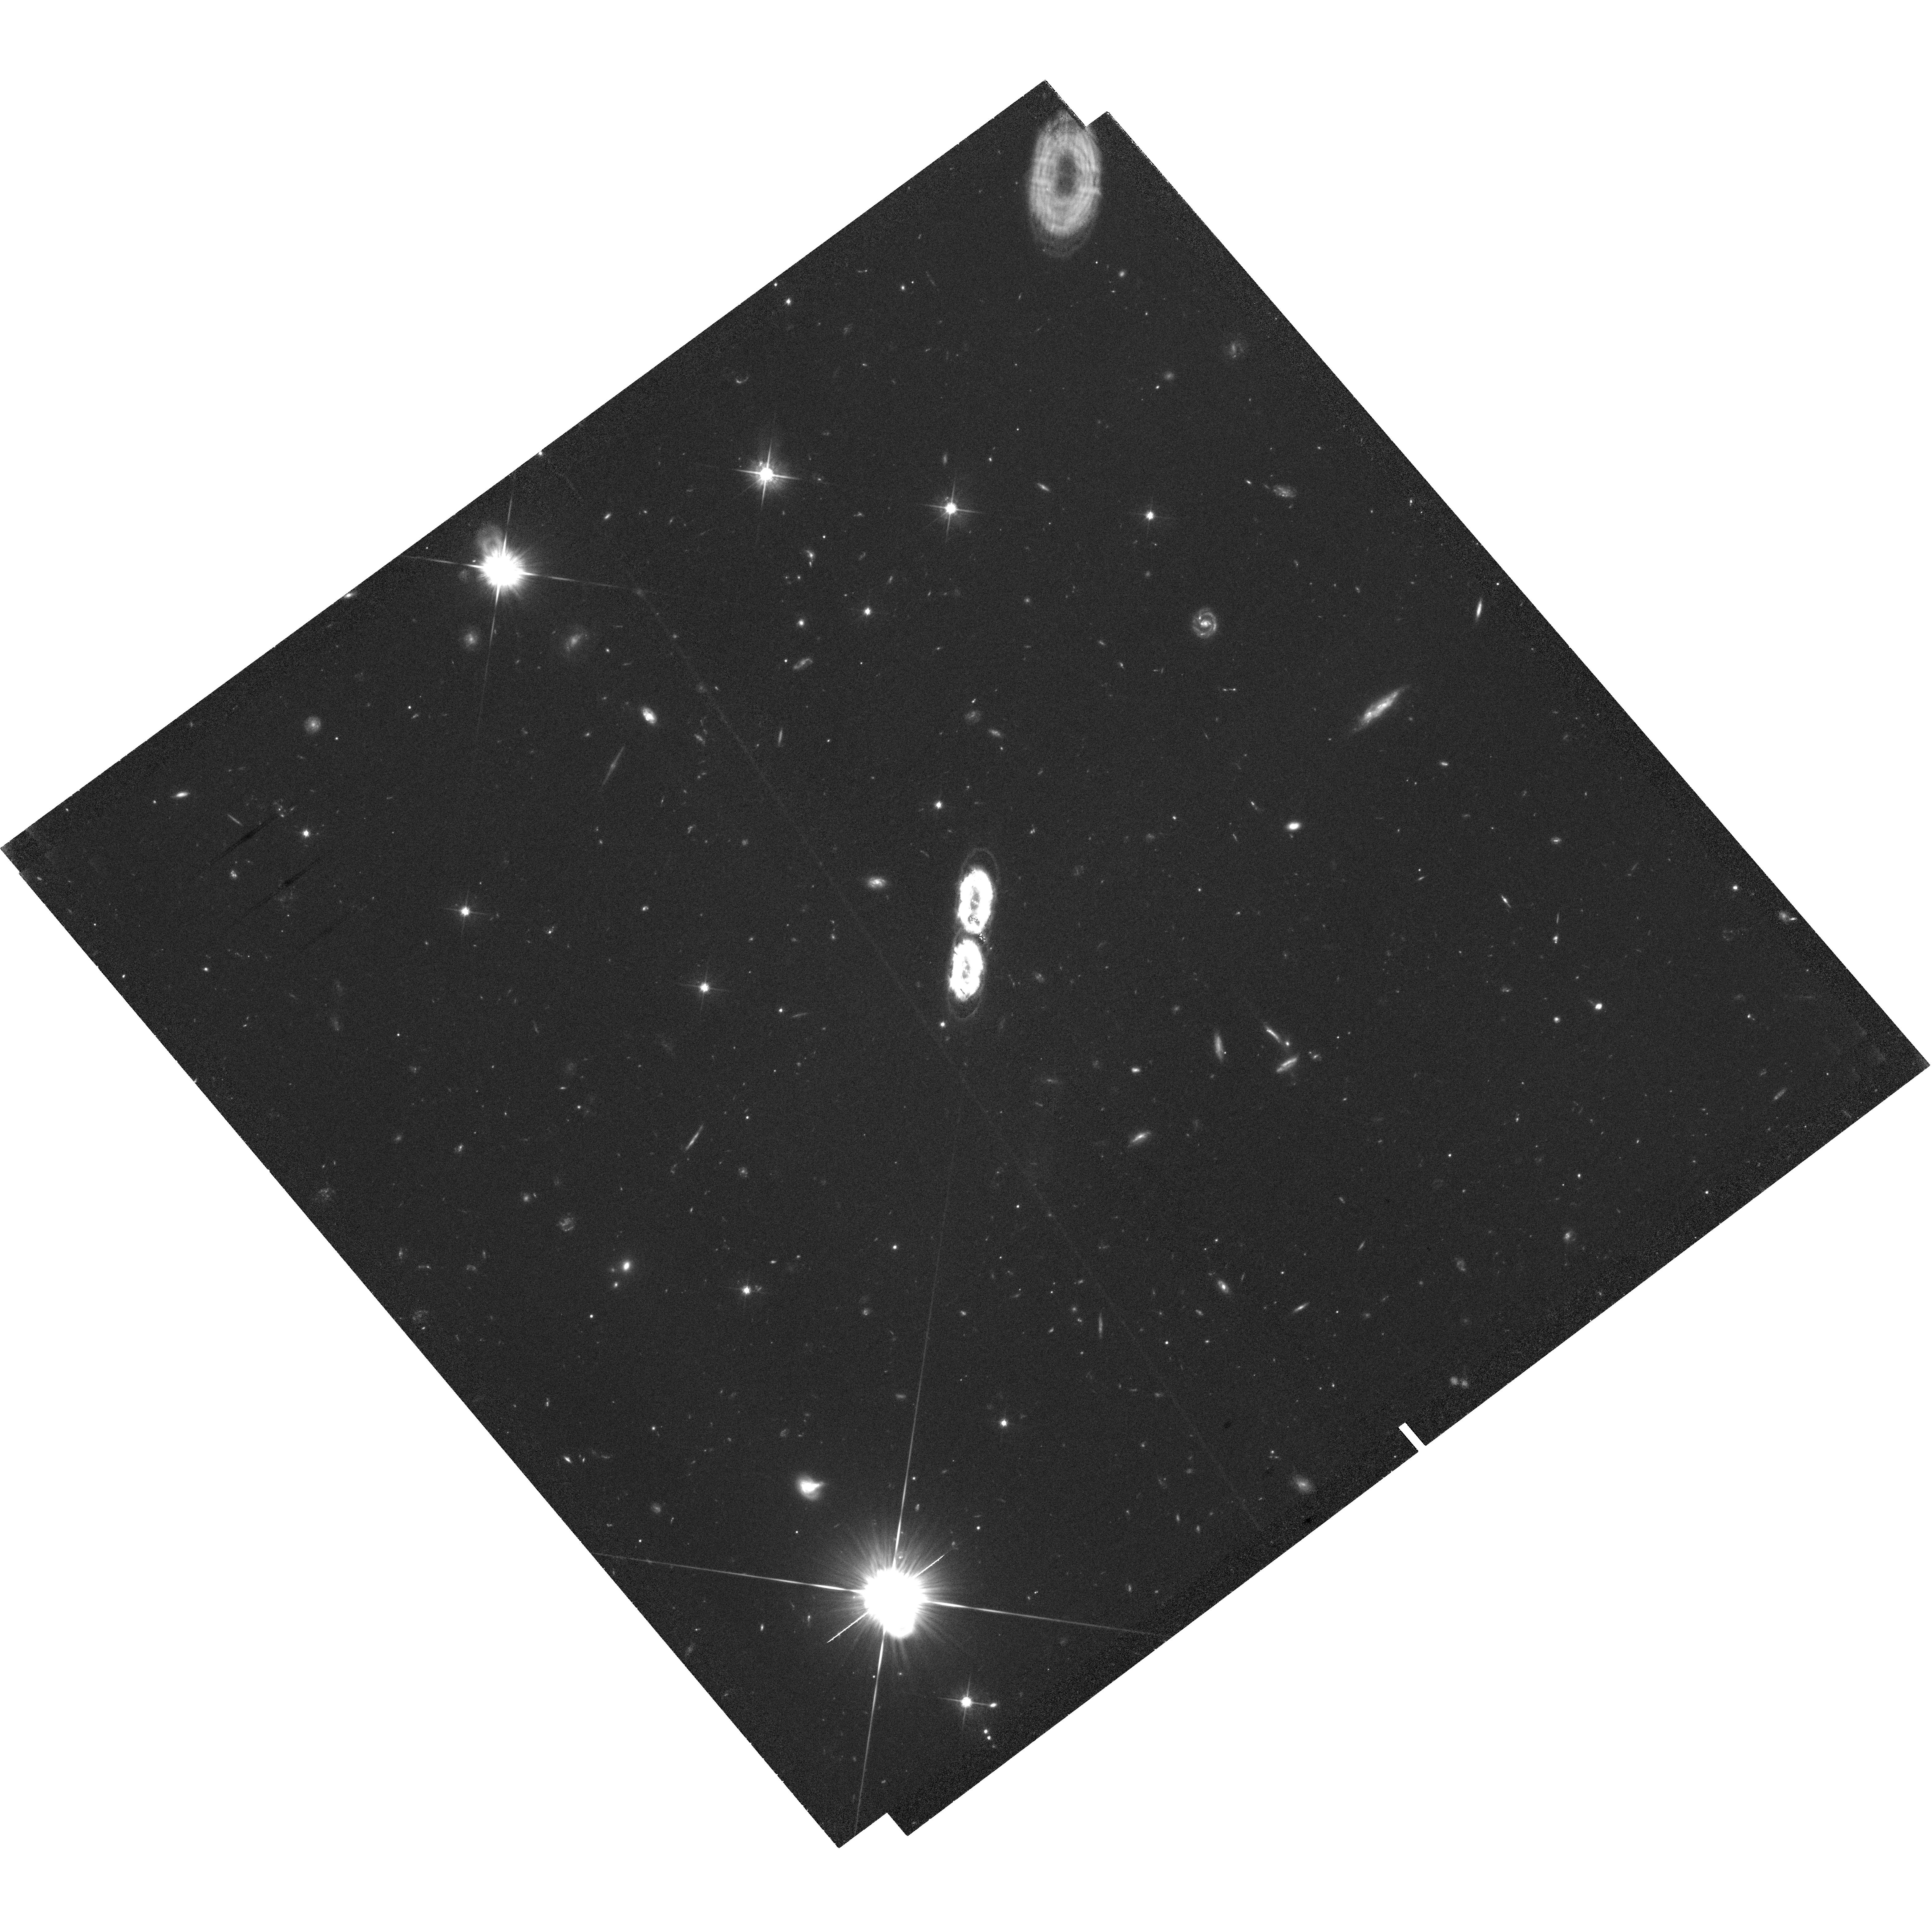
Target: PSR-J2222-0137
Instrument: WFC3/UVIS
Filter: F625W
Exposure: 3.6 h
Observation ID: hst_13674_02_wfc3_uvis_f625w_iclk02

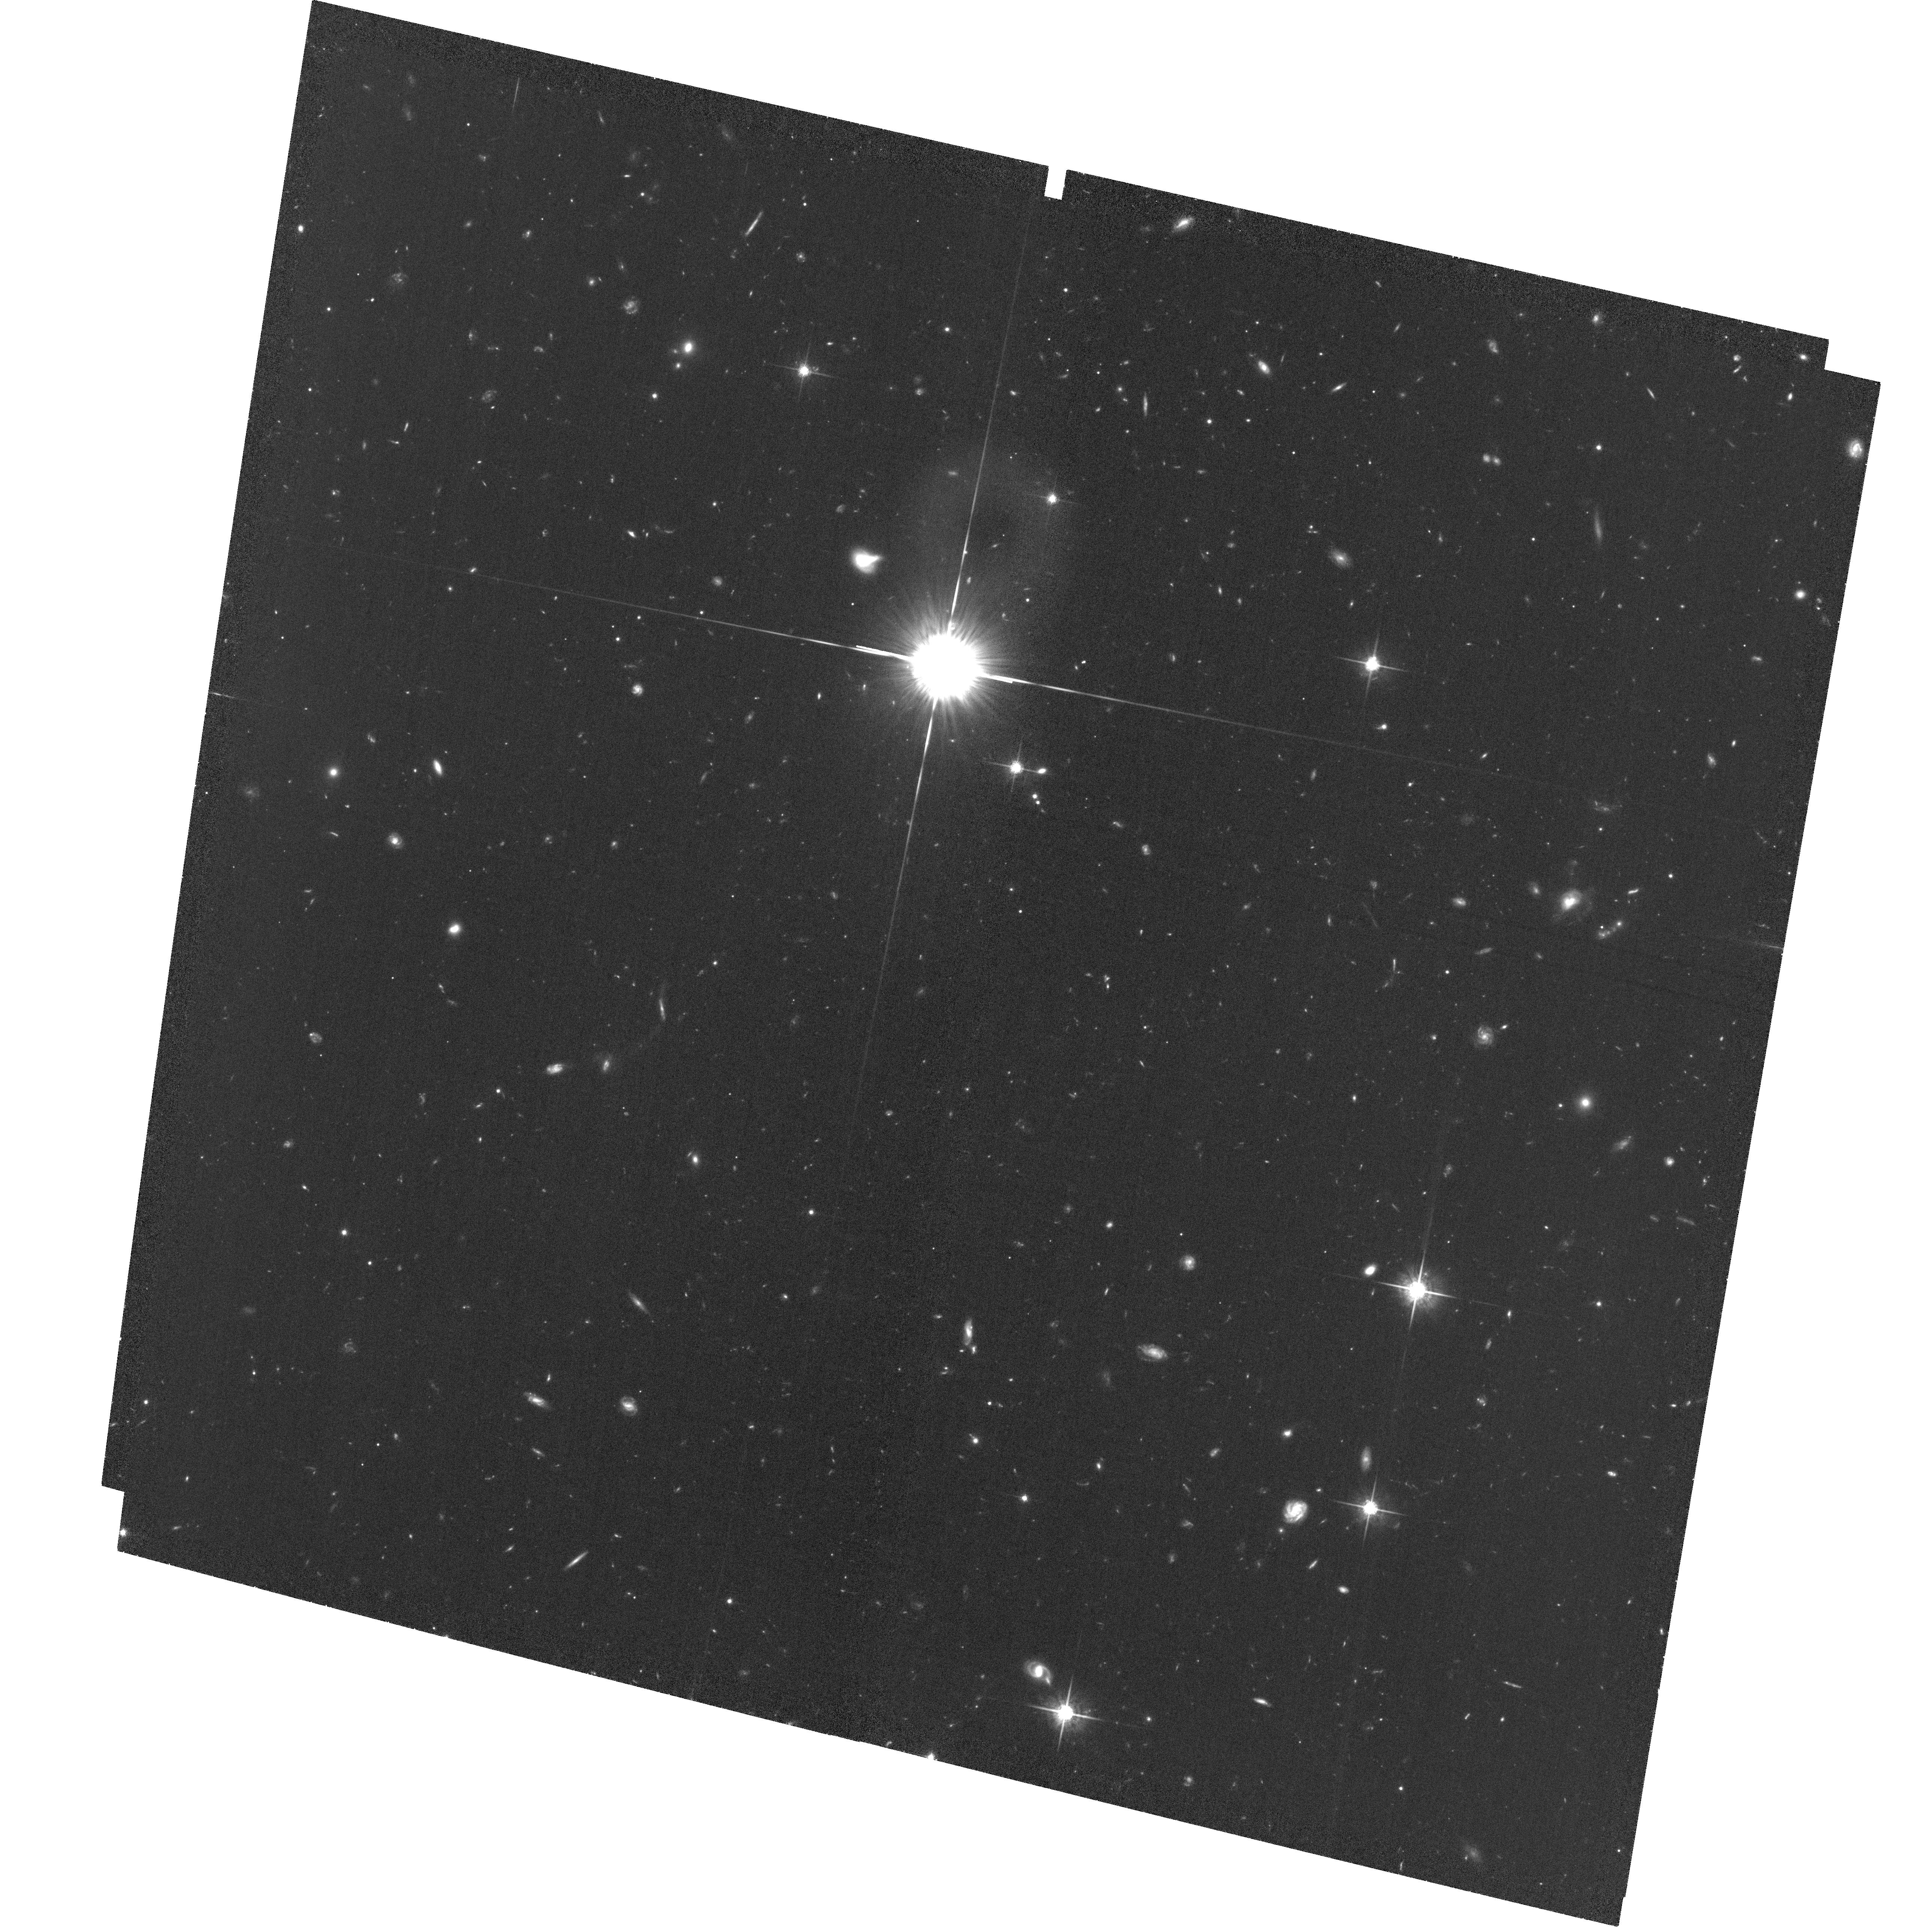
Target: PSR-J2222-0137
Instrument: ACS/WFC
Filter: F775W
Exposure: 3.2 h
Observation ID: hst_13674_03_acs_wfc_f775w_jclk03

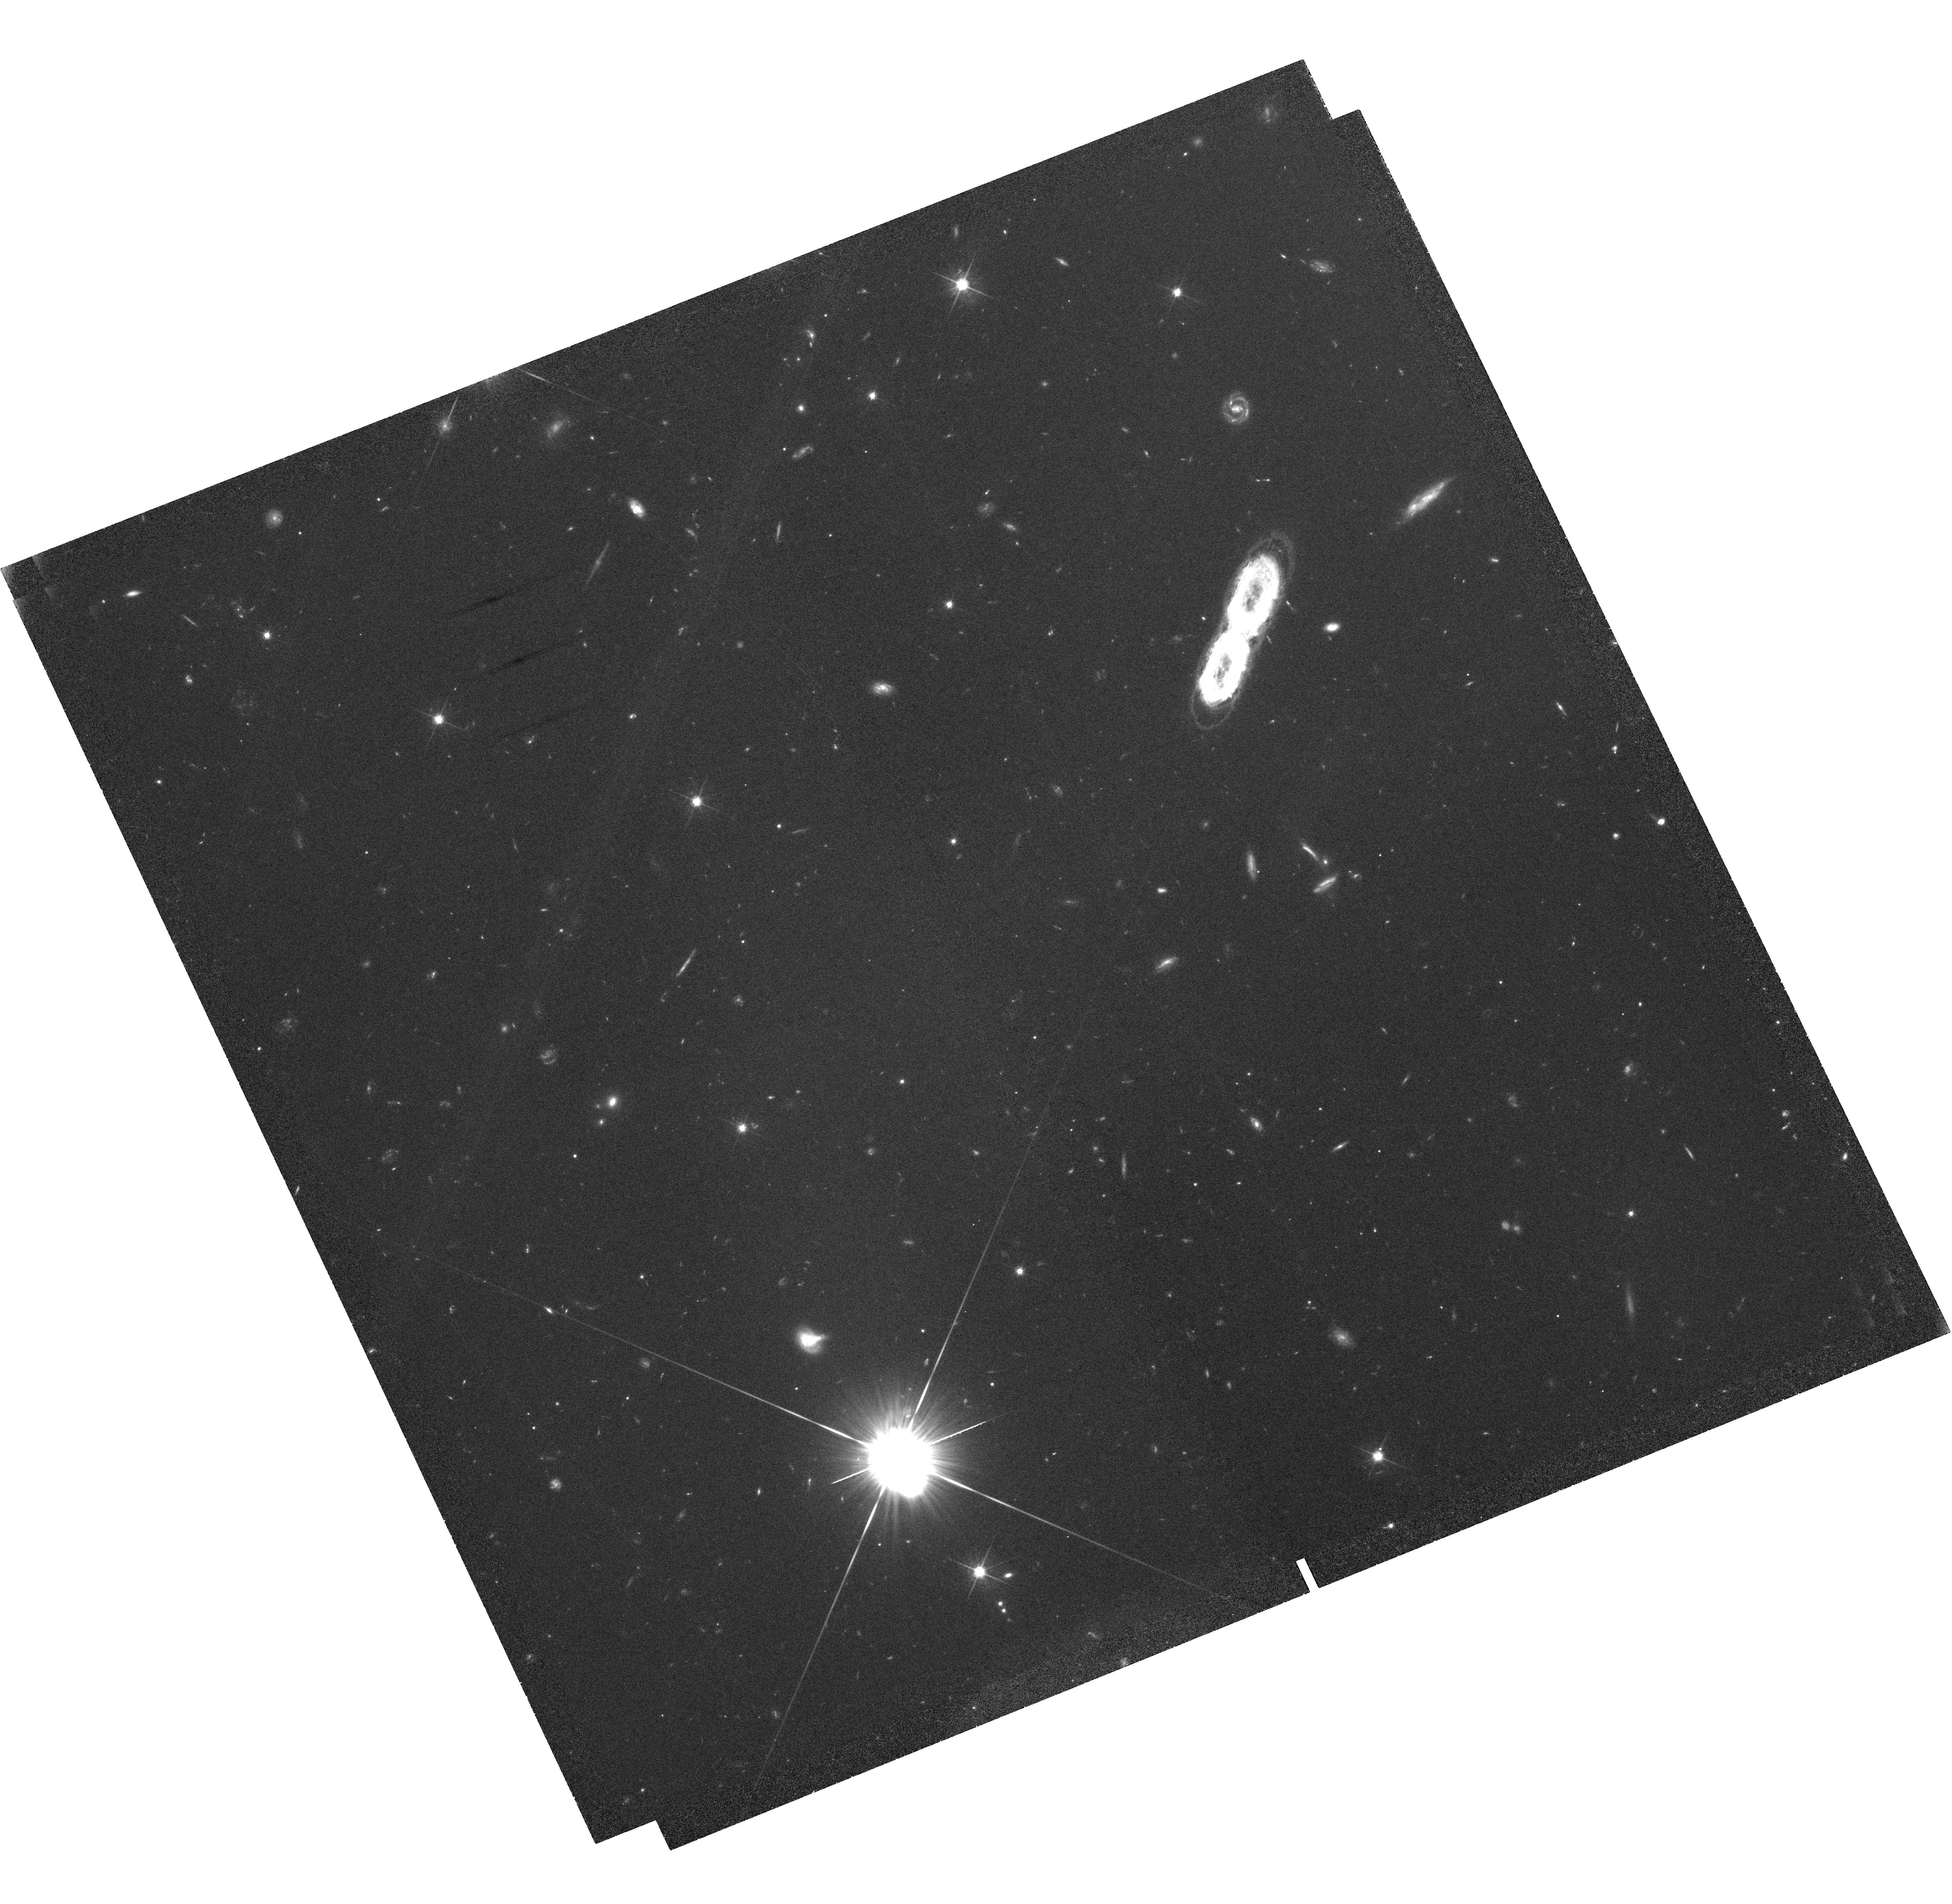
Target: PSR-J2222-0137
Instrument: WFC3/UVIS
Filter: F625W
Exposure: 3.6 h
Observation ID: hst_13674_01_wfc3_uvis_f625w_iclk01

A 1.05Msun Companion to PSR J2222-0137: The Coolest Known White Dwarf? (PI: Kaplan, David L.)

The recycled pulsar PSR J2222-0137 is one of the closest known neutron stars, with a parallax distance of 267+/-1 pc. Using radio Shapiro delay measurements, we determine a companion mass (1.05+/-0.06 Msun) consistent with either a low-mass neutron star or a high-mass white dwarf (WD). However, the orbital eccentricity is too low to be the product of two supernovae and we are forced to conclude that the companion is a WD. And yet, despite deep optical and near-infrared searches with SOAR and the Keck telescopes we have not discovered the optical counterpart of the system and can limit its effective temperature to <3, 000 K, a limit that is robust to distance, mass, and atmosphere uncertainties. This would make the companion to PSR J2222-0137 the coolest WD ever observed. For the implied age to be consistent with the age of the Milky Way requires the WD to have already crystallized and entered the faster Debye-cooling regime. We wish to identify the companion of PSR J2222 and measure its spectral-energy distribution. Atmosphere models in this regime are extremely poorly tested, with significant uncertainties in the equation-of-state. Cooling ages for these models are even less well-known, as the impacts of state changes, sedimentation, and chemical processes are not precisely known. Here we request 3 bands of imaging with HST (WFC3/UVIS for g, r, and ACS/WFC for i) designed to detect the companion under the most pessimistic scenario. This will measure the effective temperature and atmosphere, and constrain the radius. These models will then help calibrate the ages of the globular clusters, halo WDs, and millisecond pulsars.